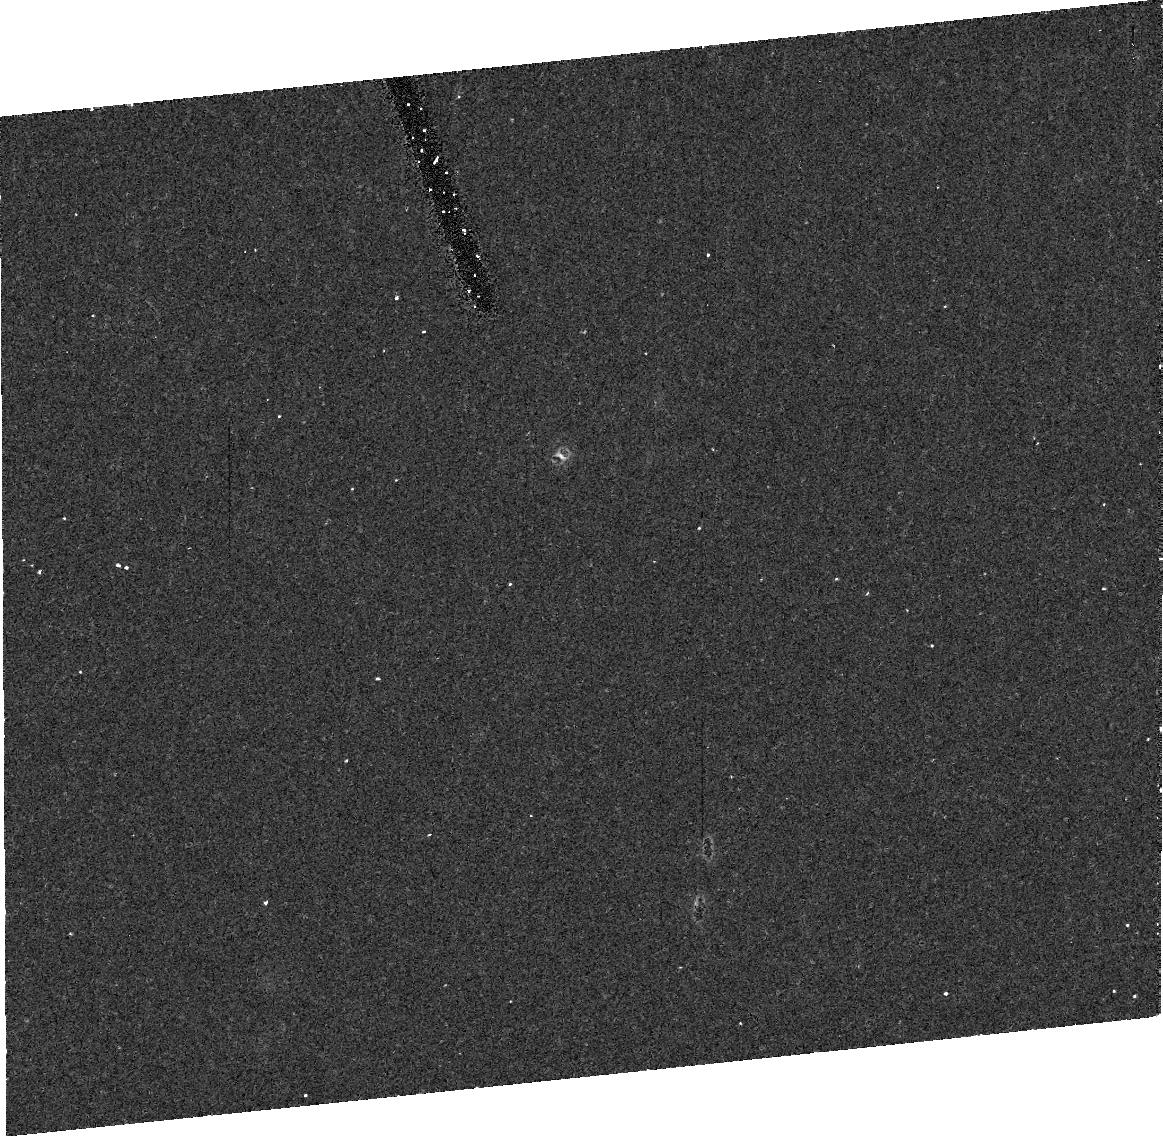
Target: KBO1999RZ253. Instrument: ACS/HRC. Filter: F775W. Exposure: 17 min. Observation ID: j8sn10020

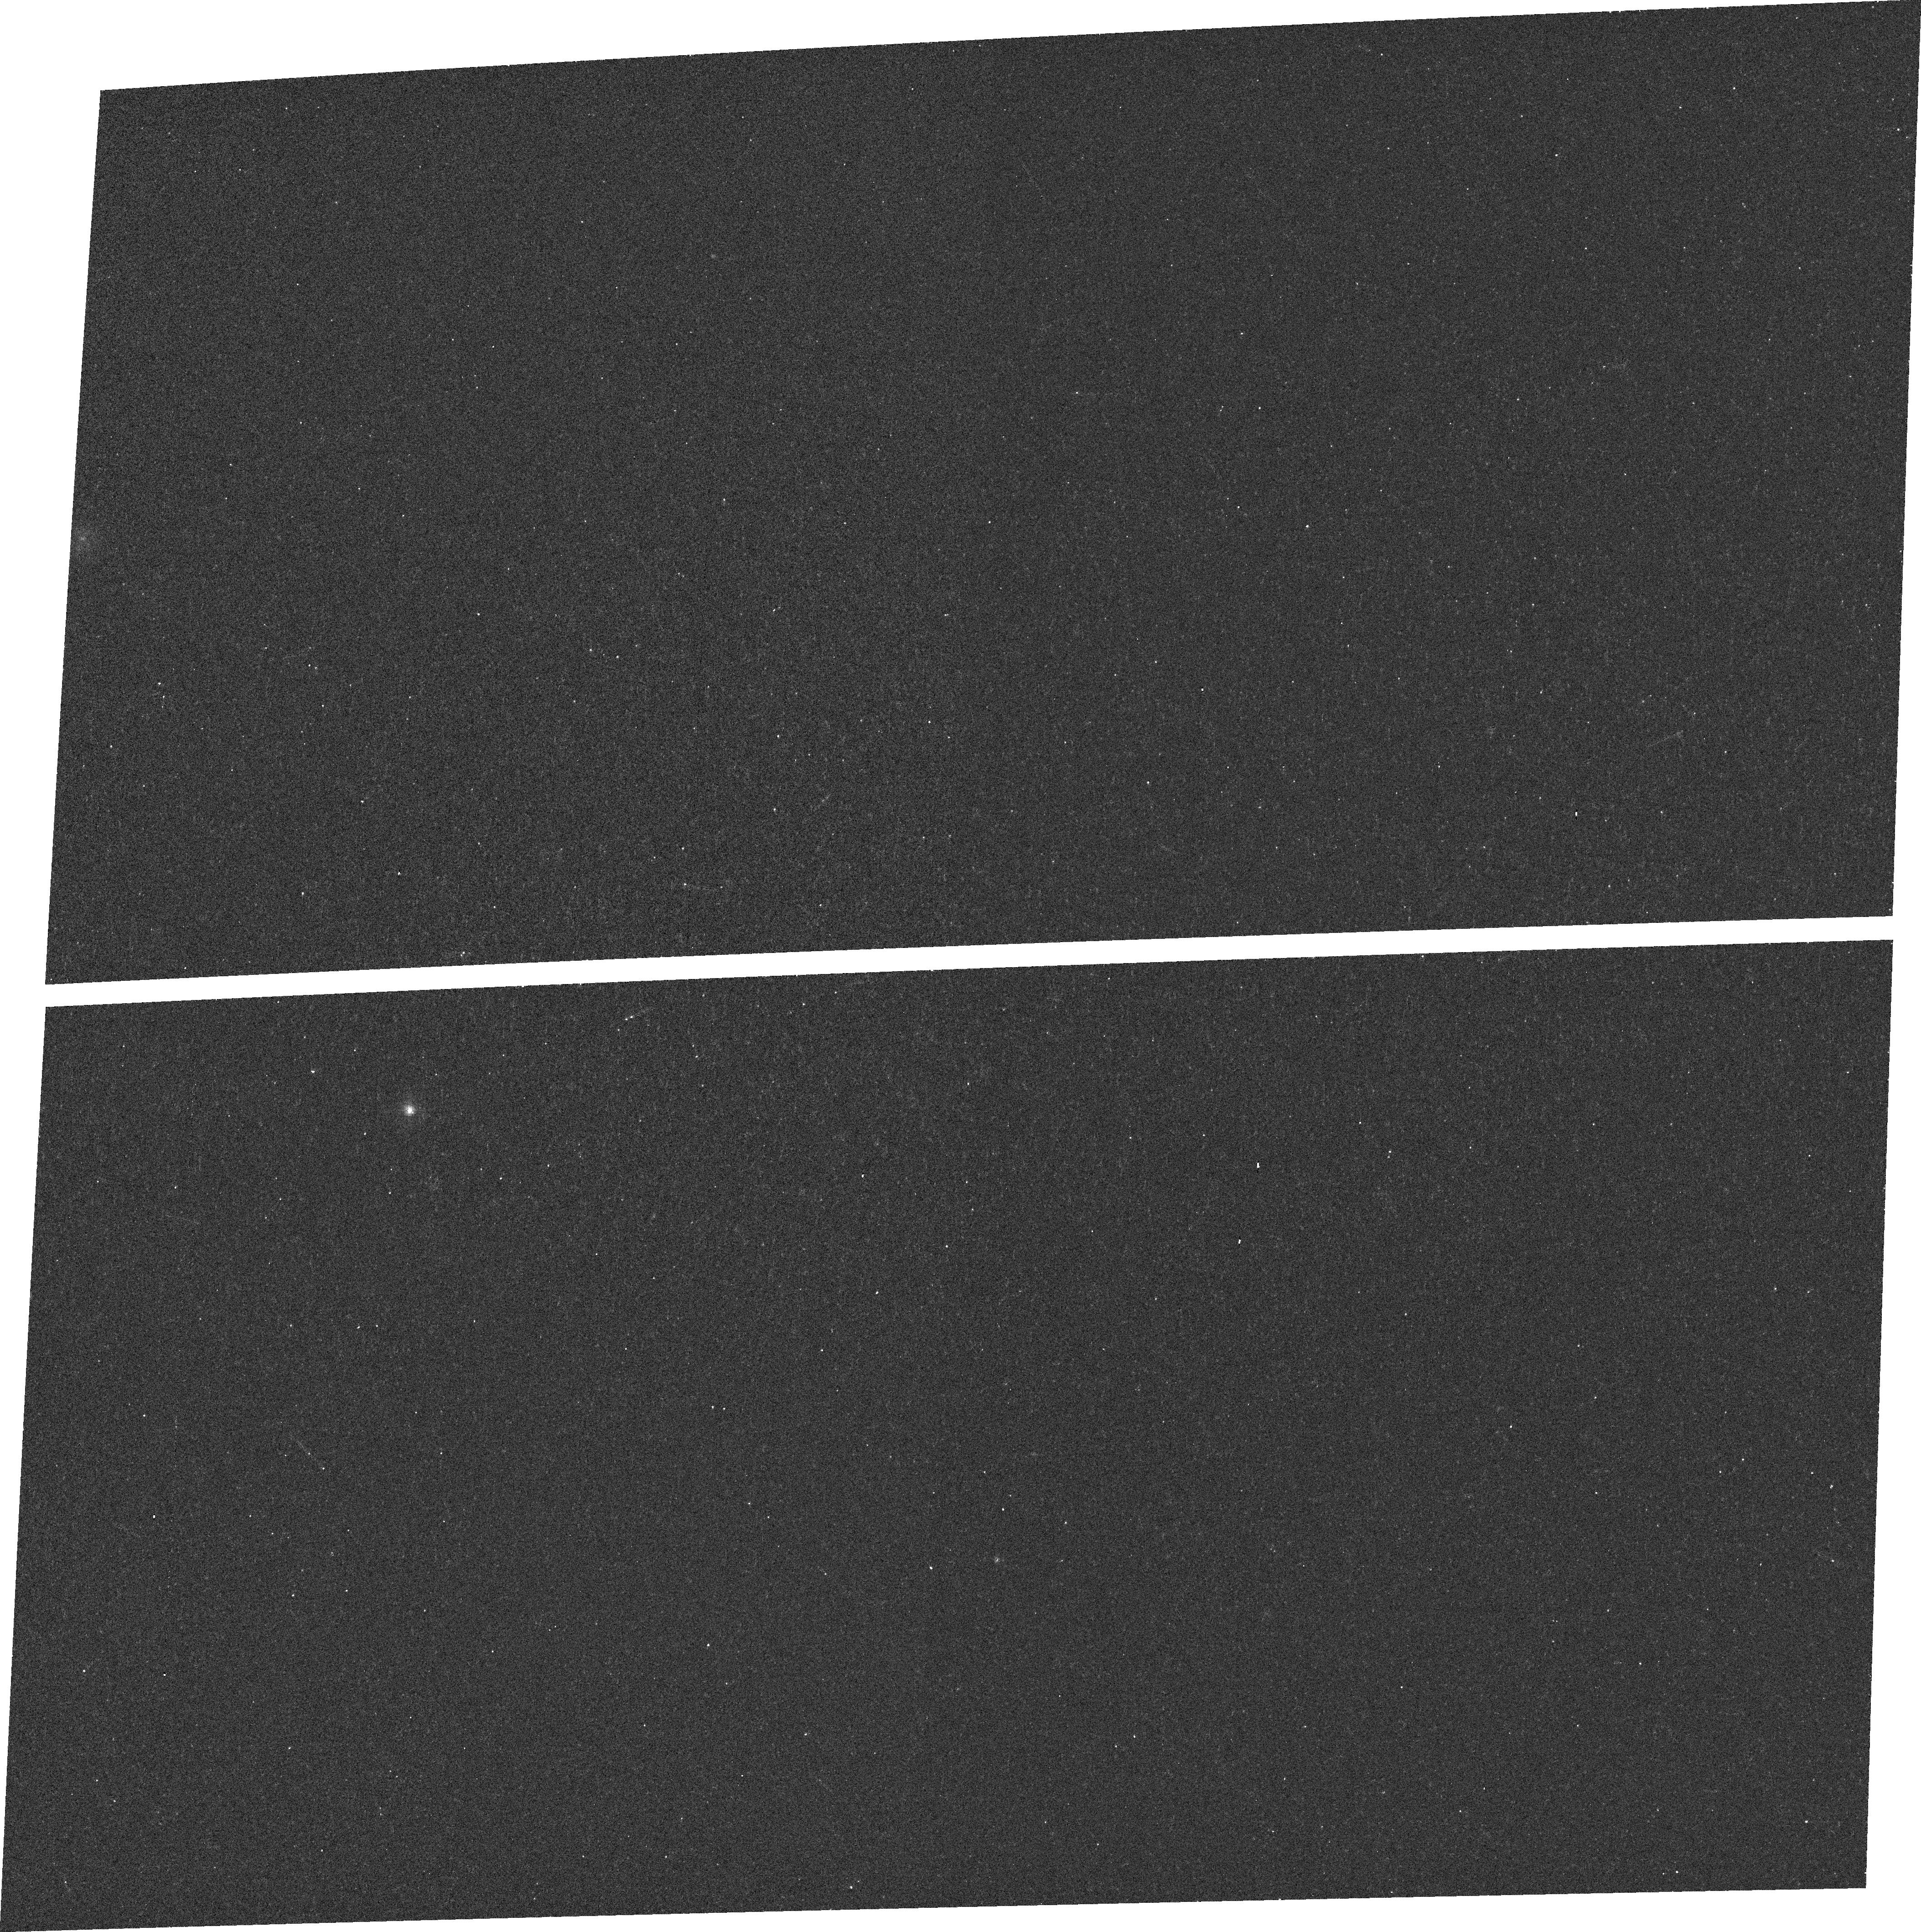
Target: field at RA 332.879°, Dec -11.721°. Instrument: ACS/WFC. Filter: F502N. Exposure: 12 min. Observation ID: j8sn30030

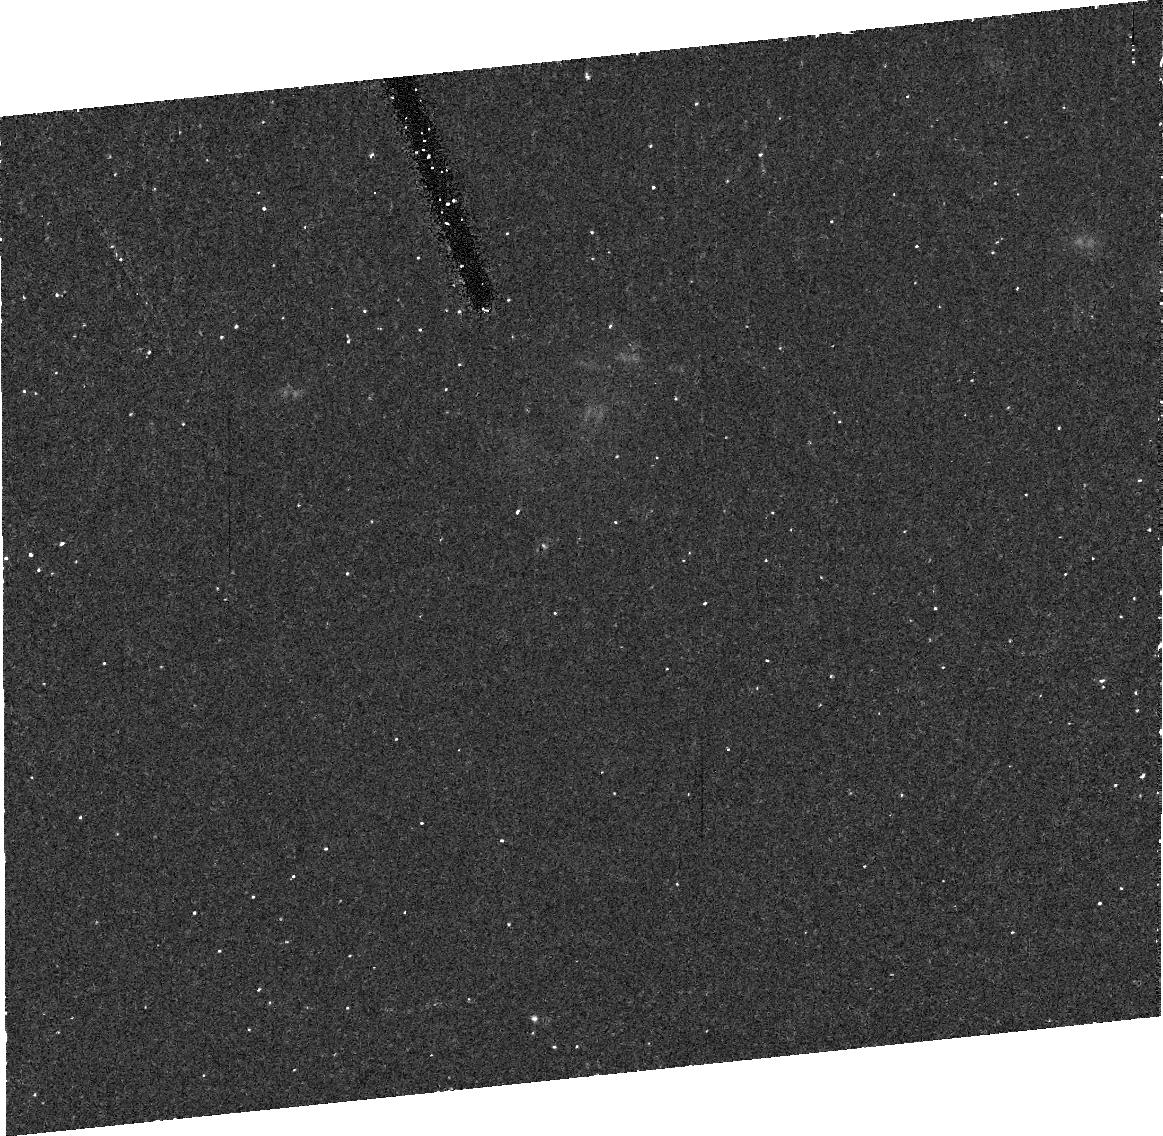
Target: KBO1999RZ253. Instrument: ACS/HRC. Filter: F475W. Exposure: 20 min. Observation ID: j8sn30010

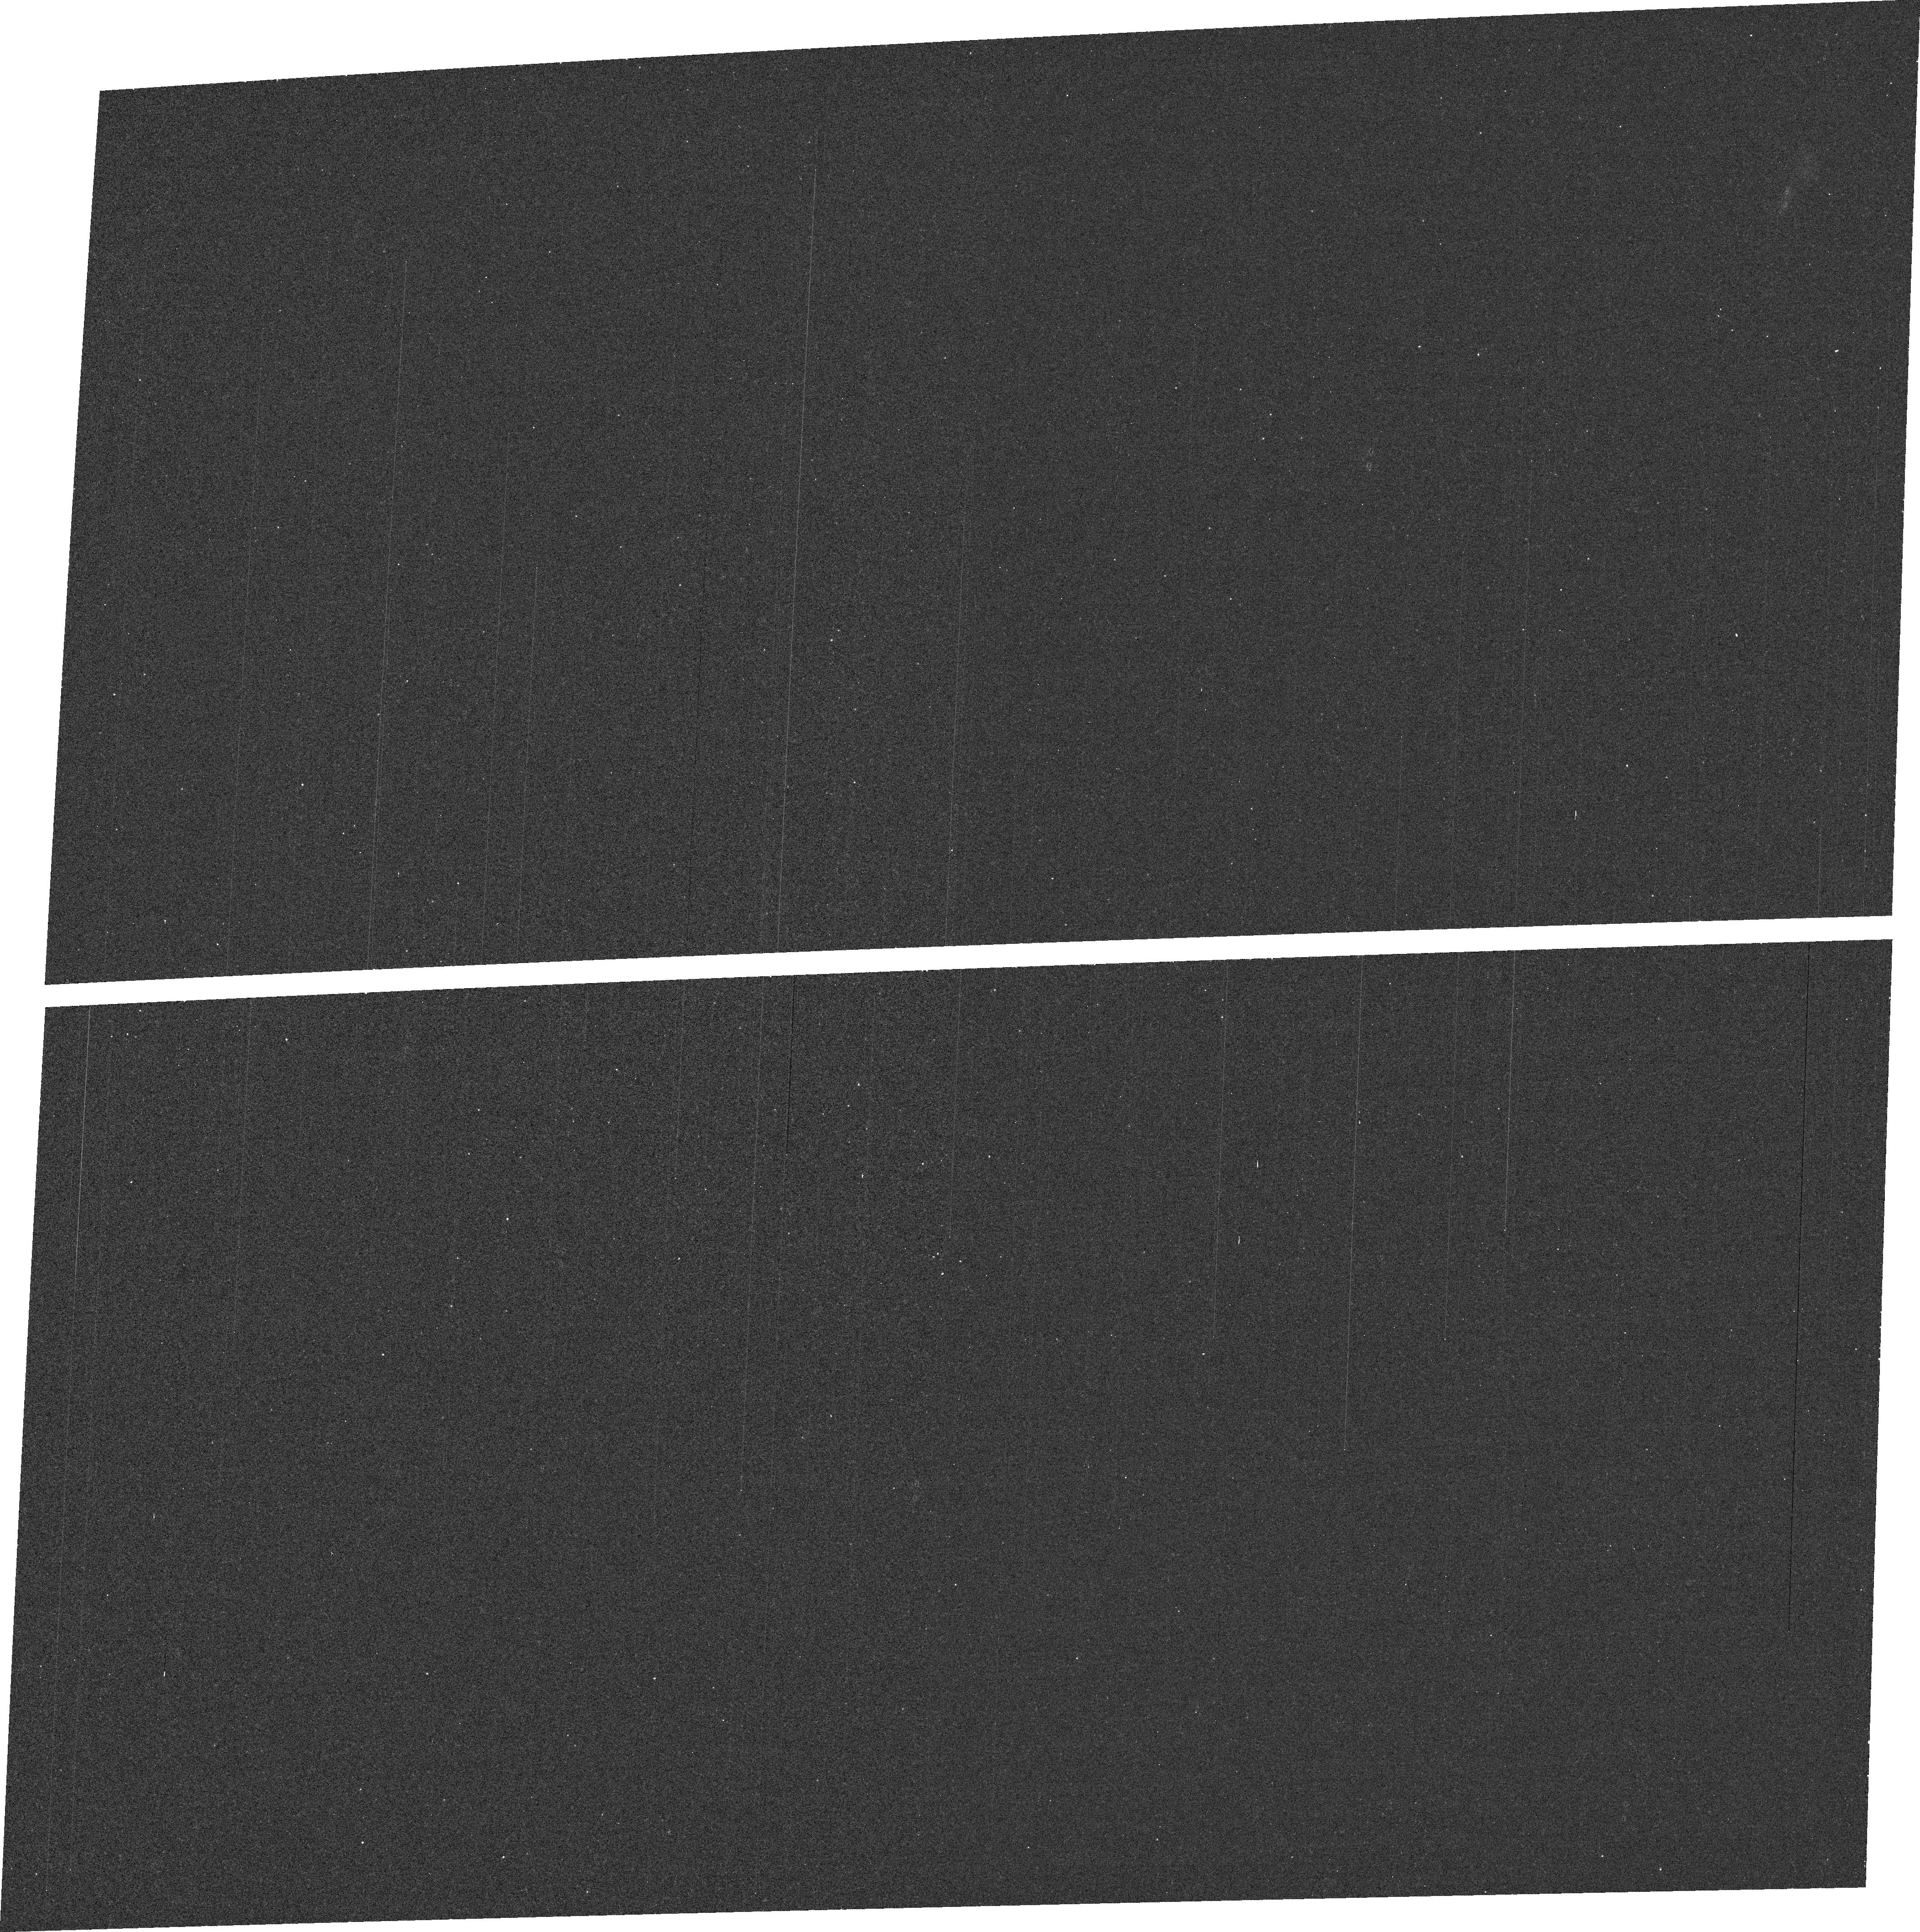
Target: field at RA 333.856°, Dec -11.392°. Instrument: ACS/WFC. Filter: F502N+CLEAR2L. Exposure: 12 min. Observation ID: j8sn10030

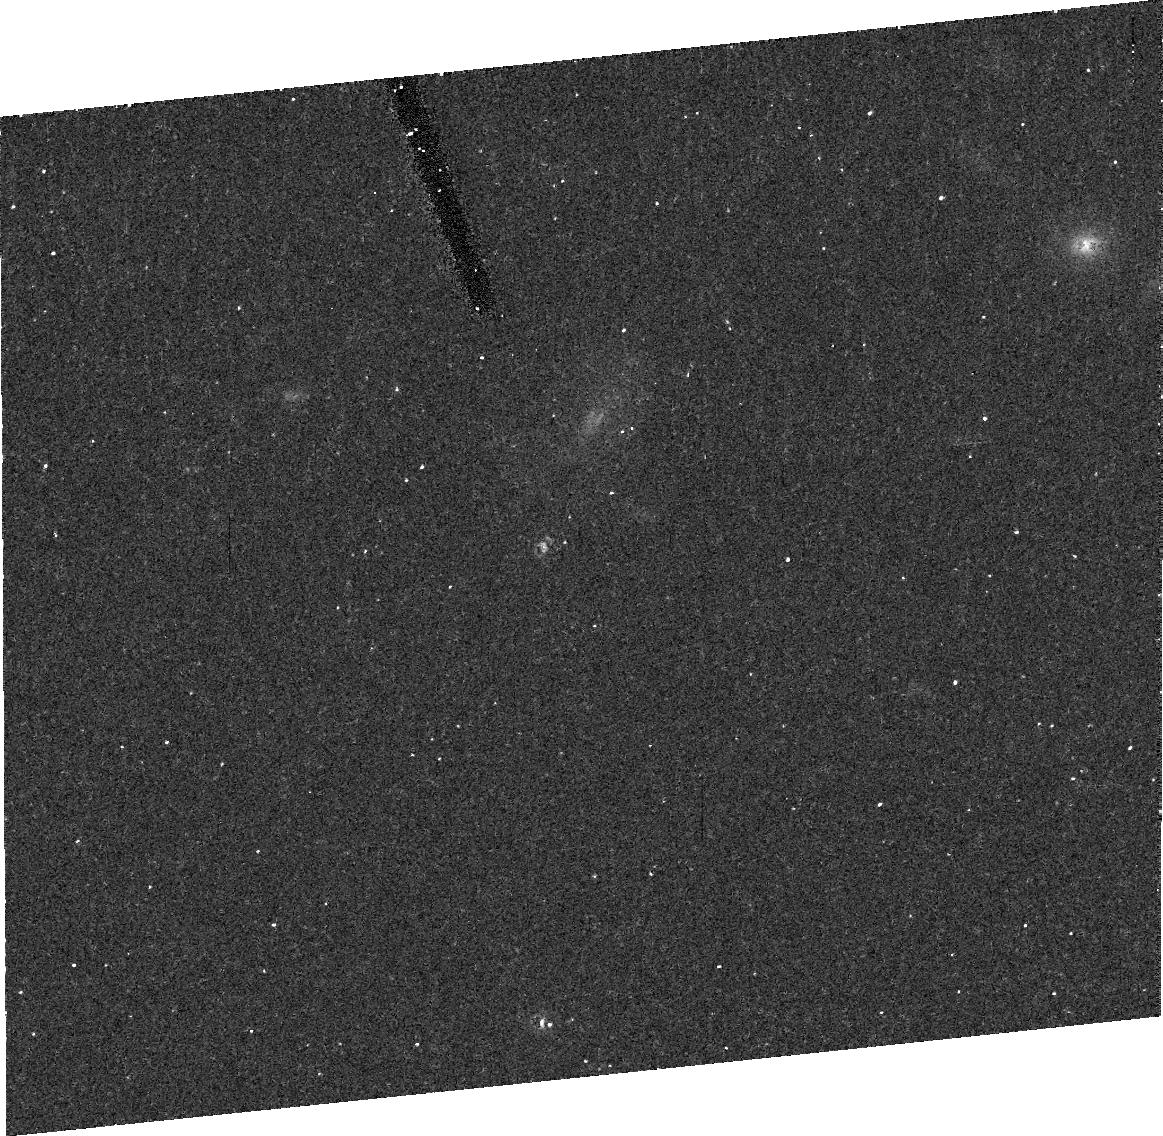
Target: KBO1999RZ253. Instrument: ACS/HRC. Filter: F775W. Exposure: 17 min. Observation ID: j8sn30020

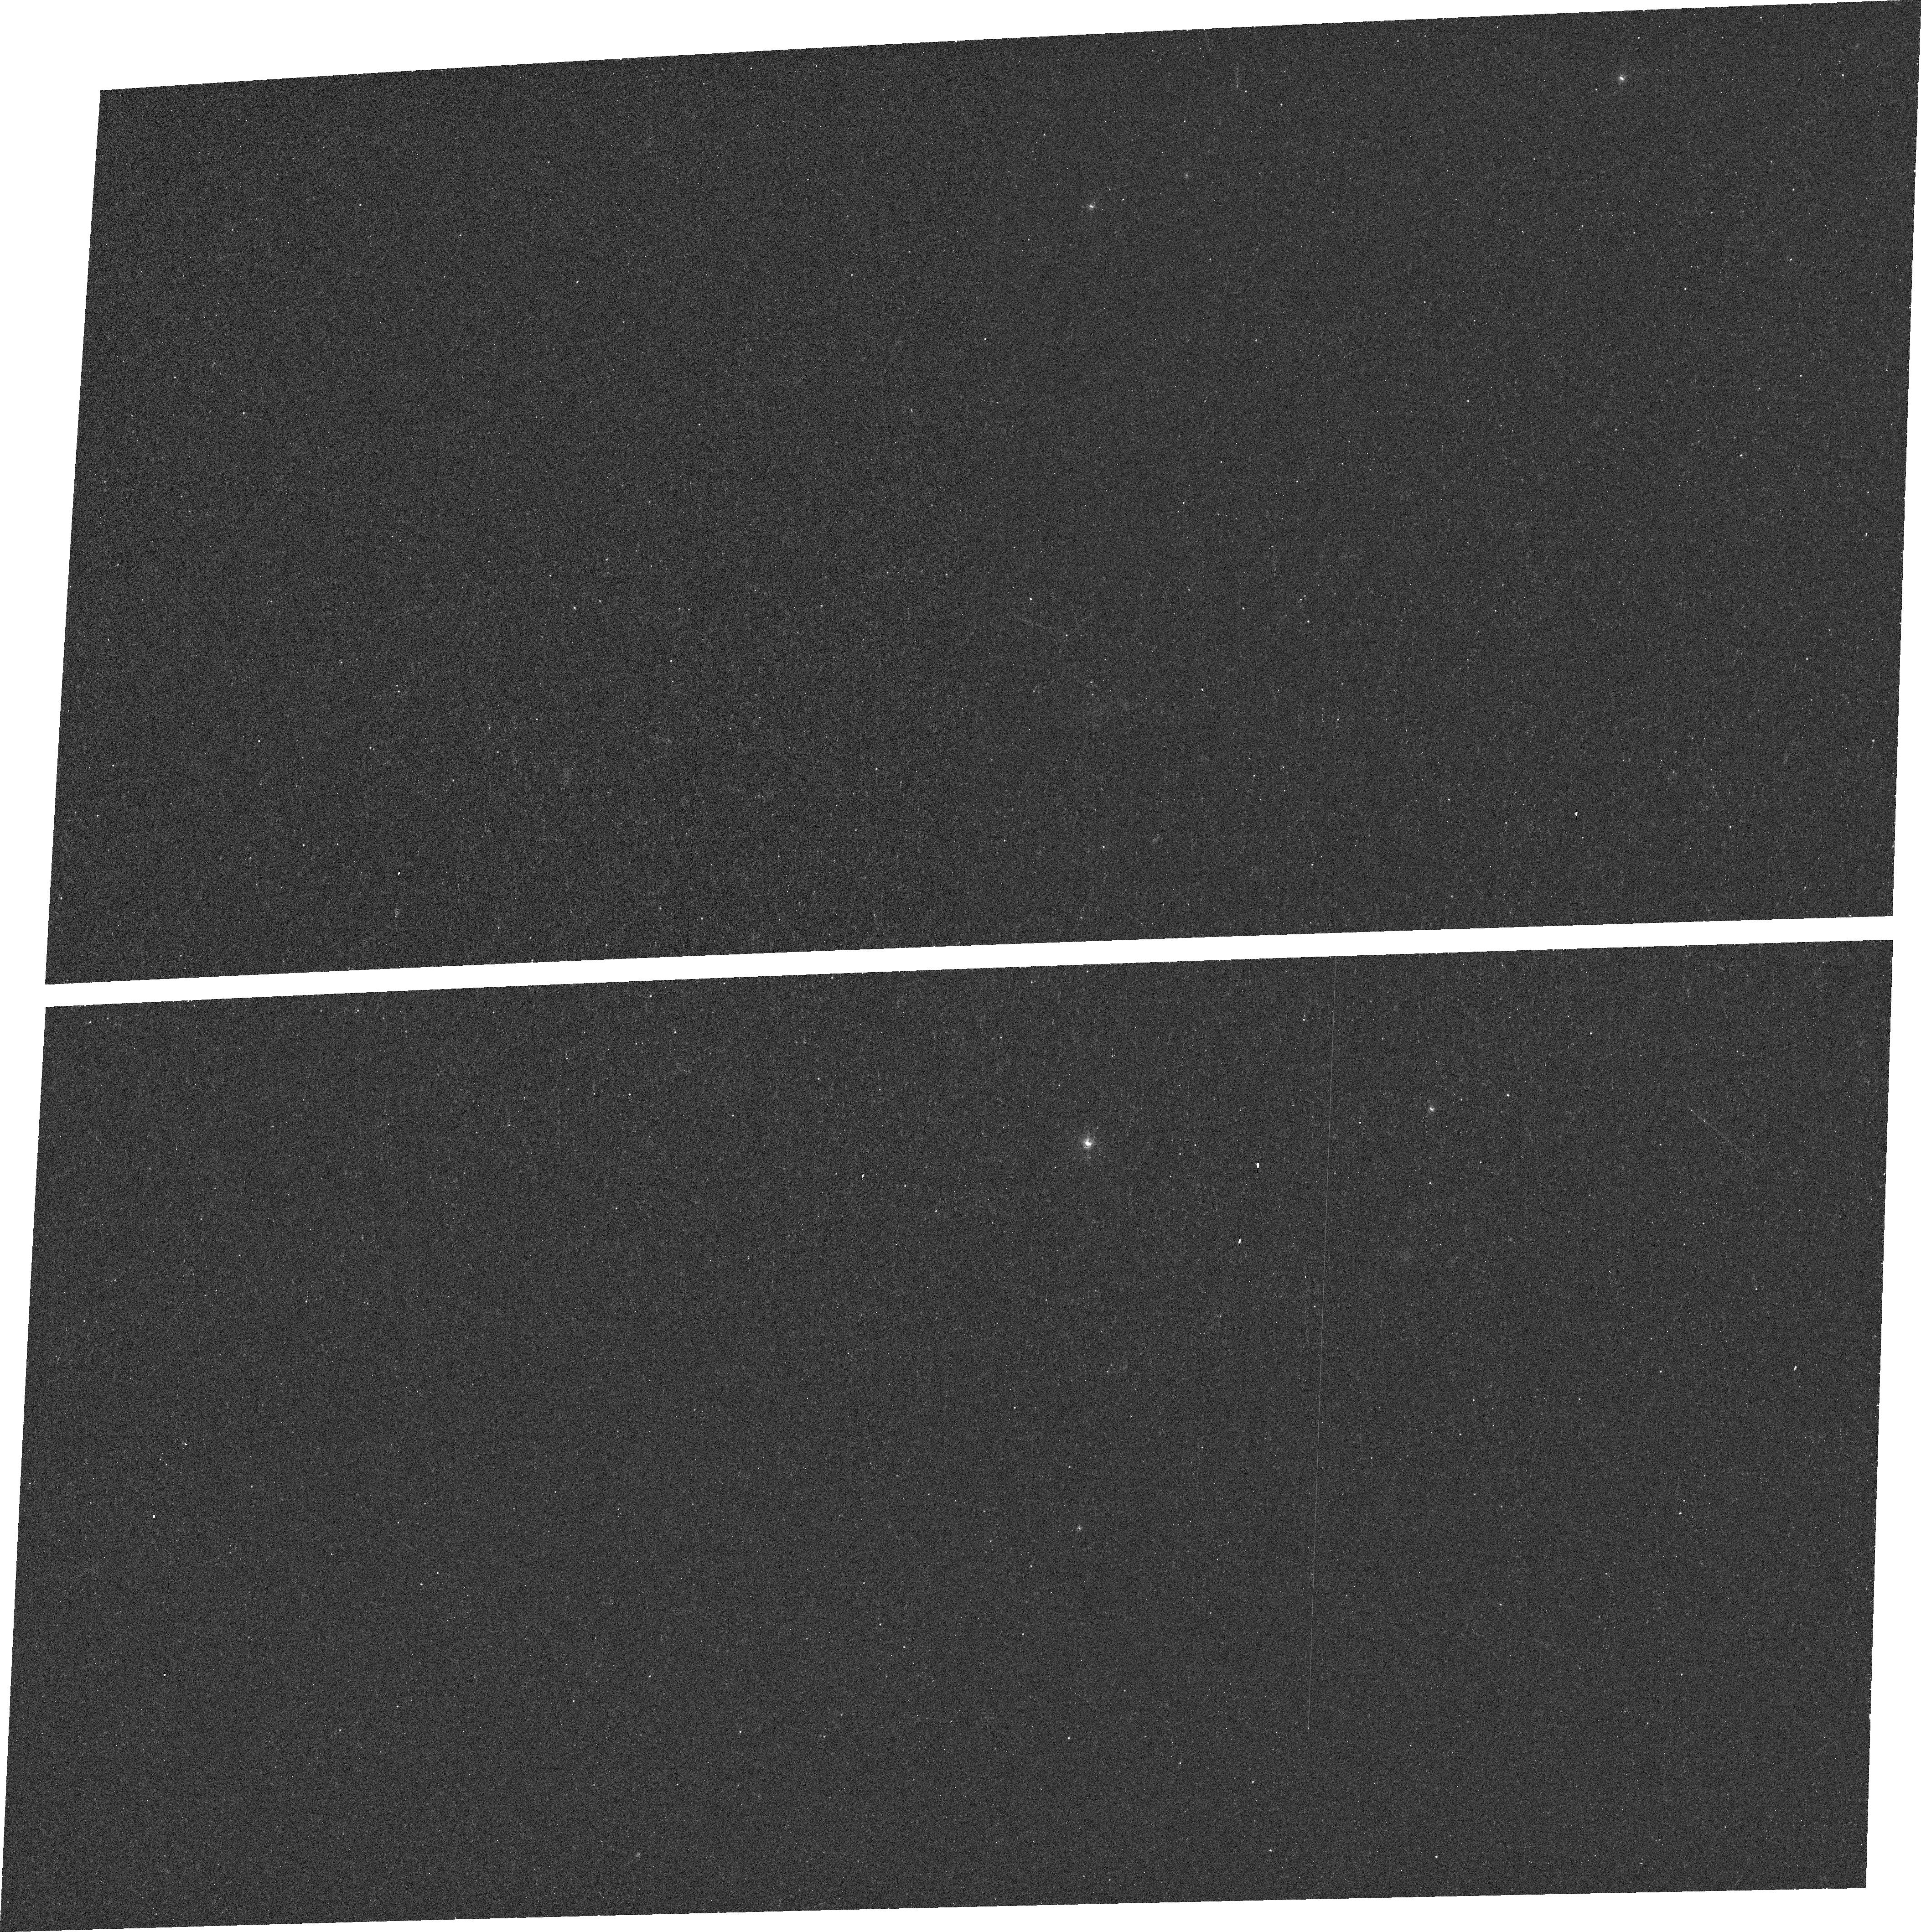
Target: field at RA 332.925°, Dec -11.702°. Instrument: ACS/WFC. Filter: F502N. Exposure: 12 min. Observation ID: j8sn40030

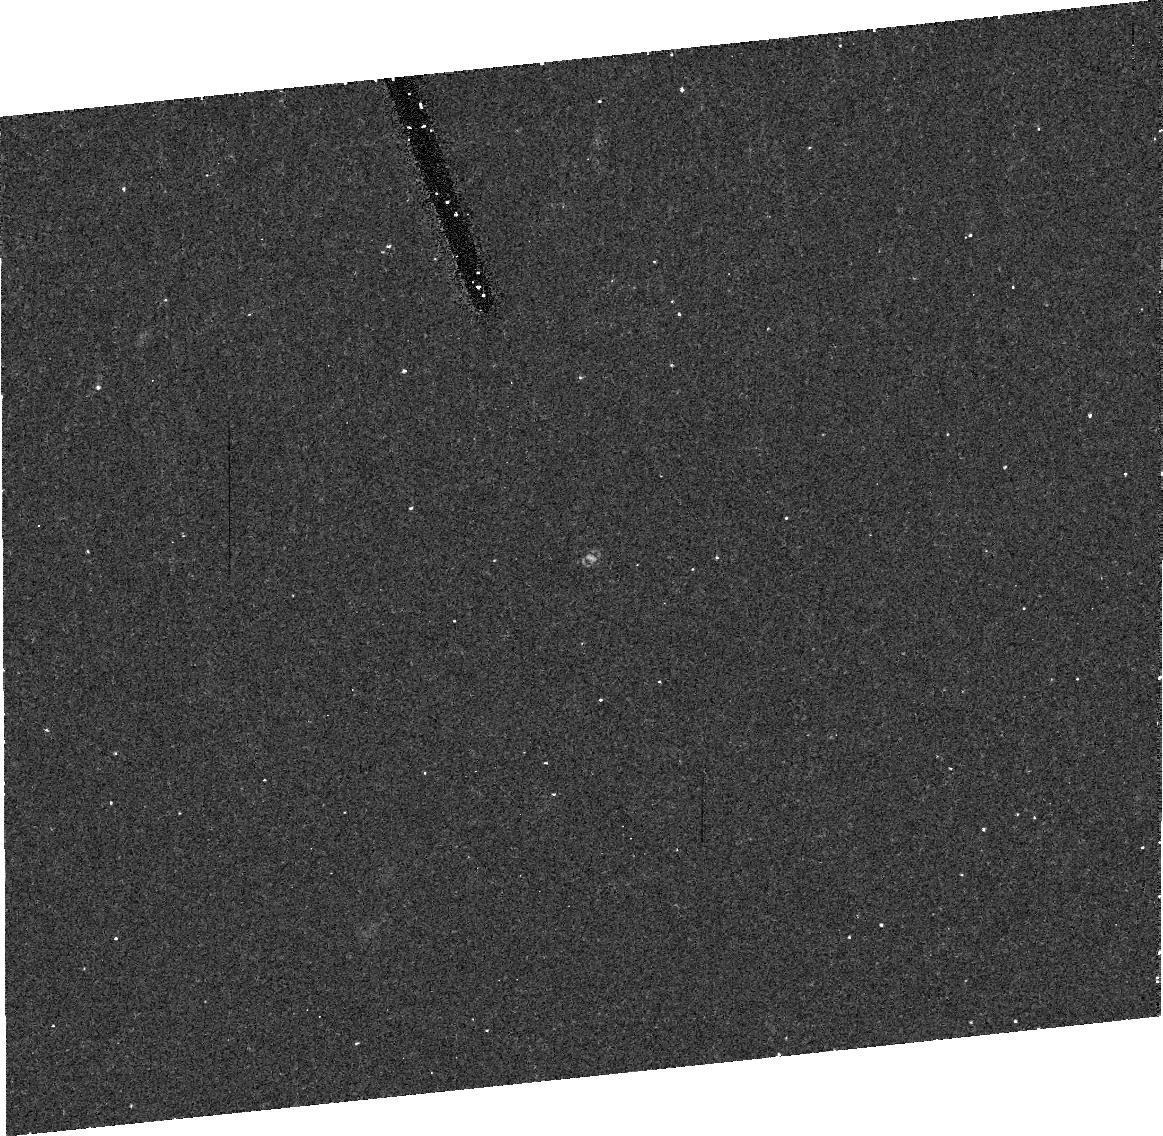
Target: KBO1999RZ253. Instrument: ACS/HRC. Filter: F775W. Exposure: 17 min. Observation ID: j8sn40020

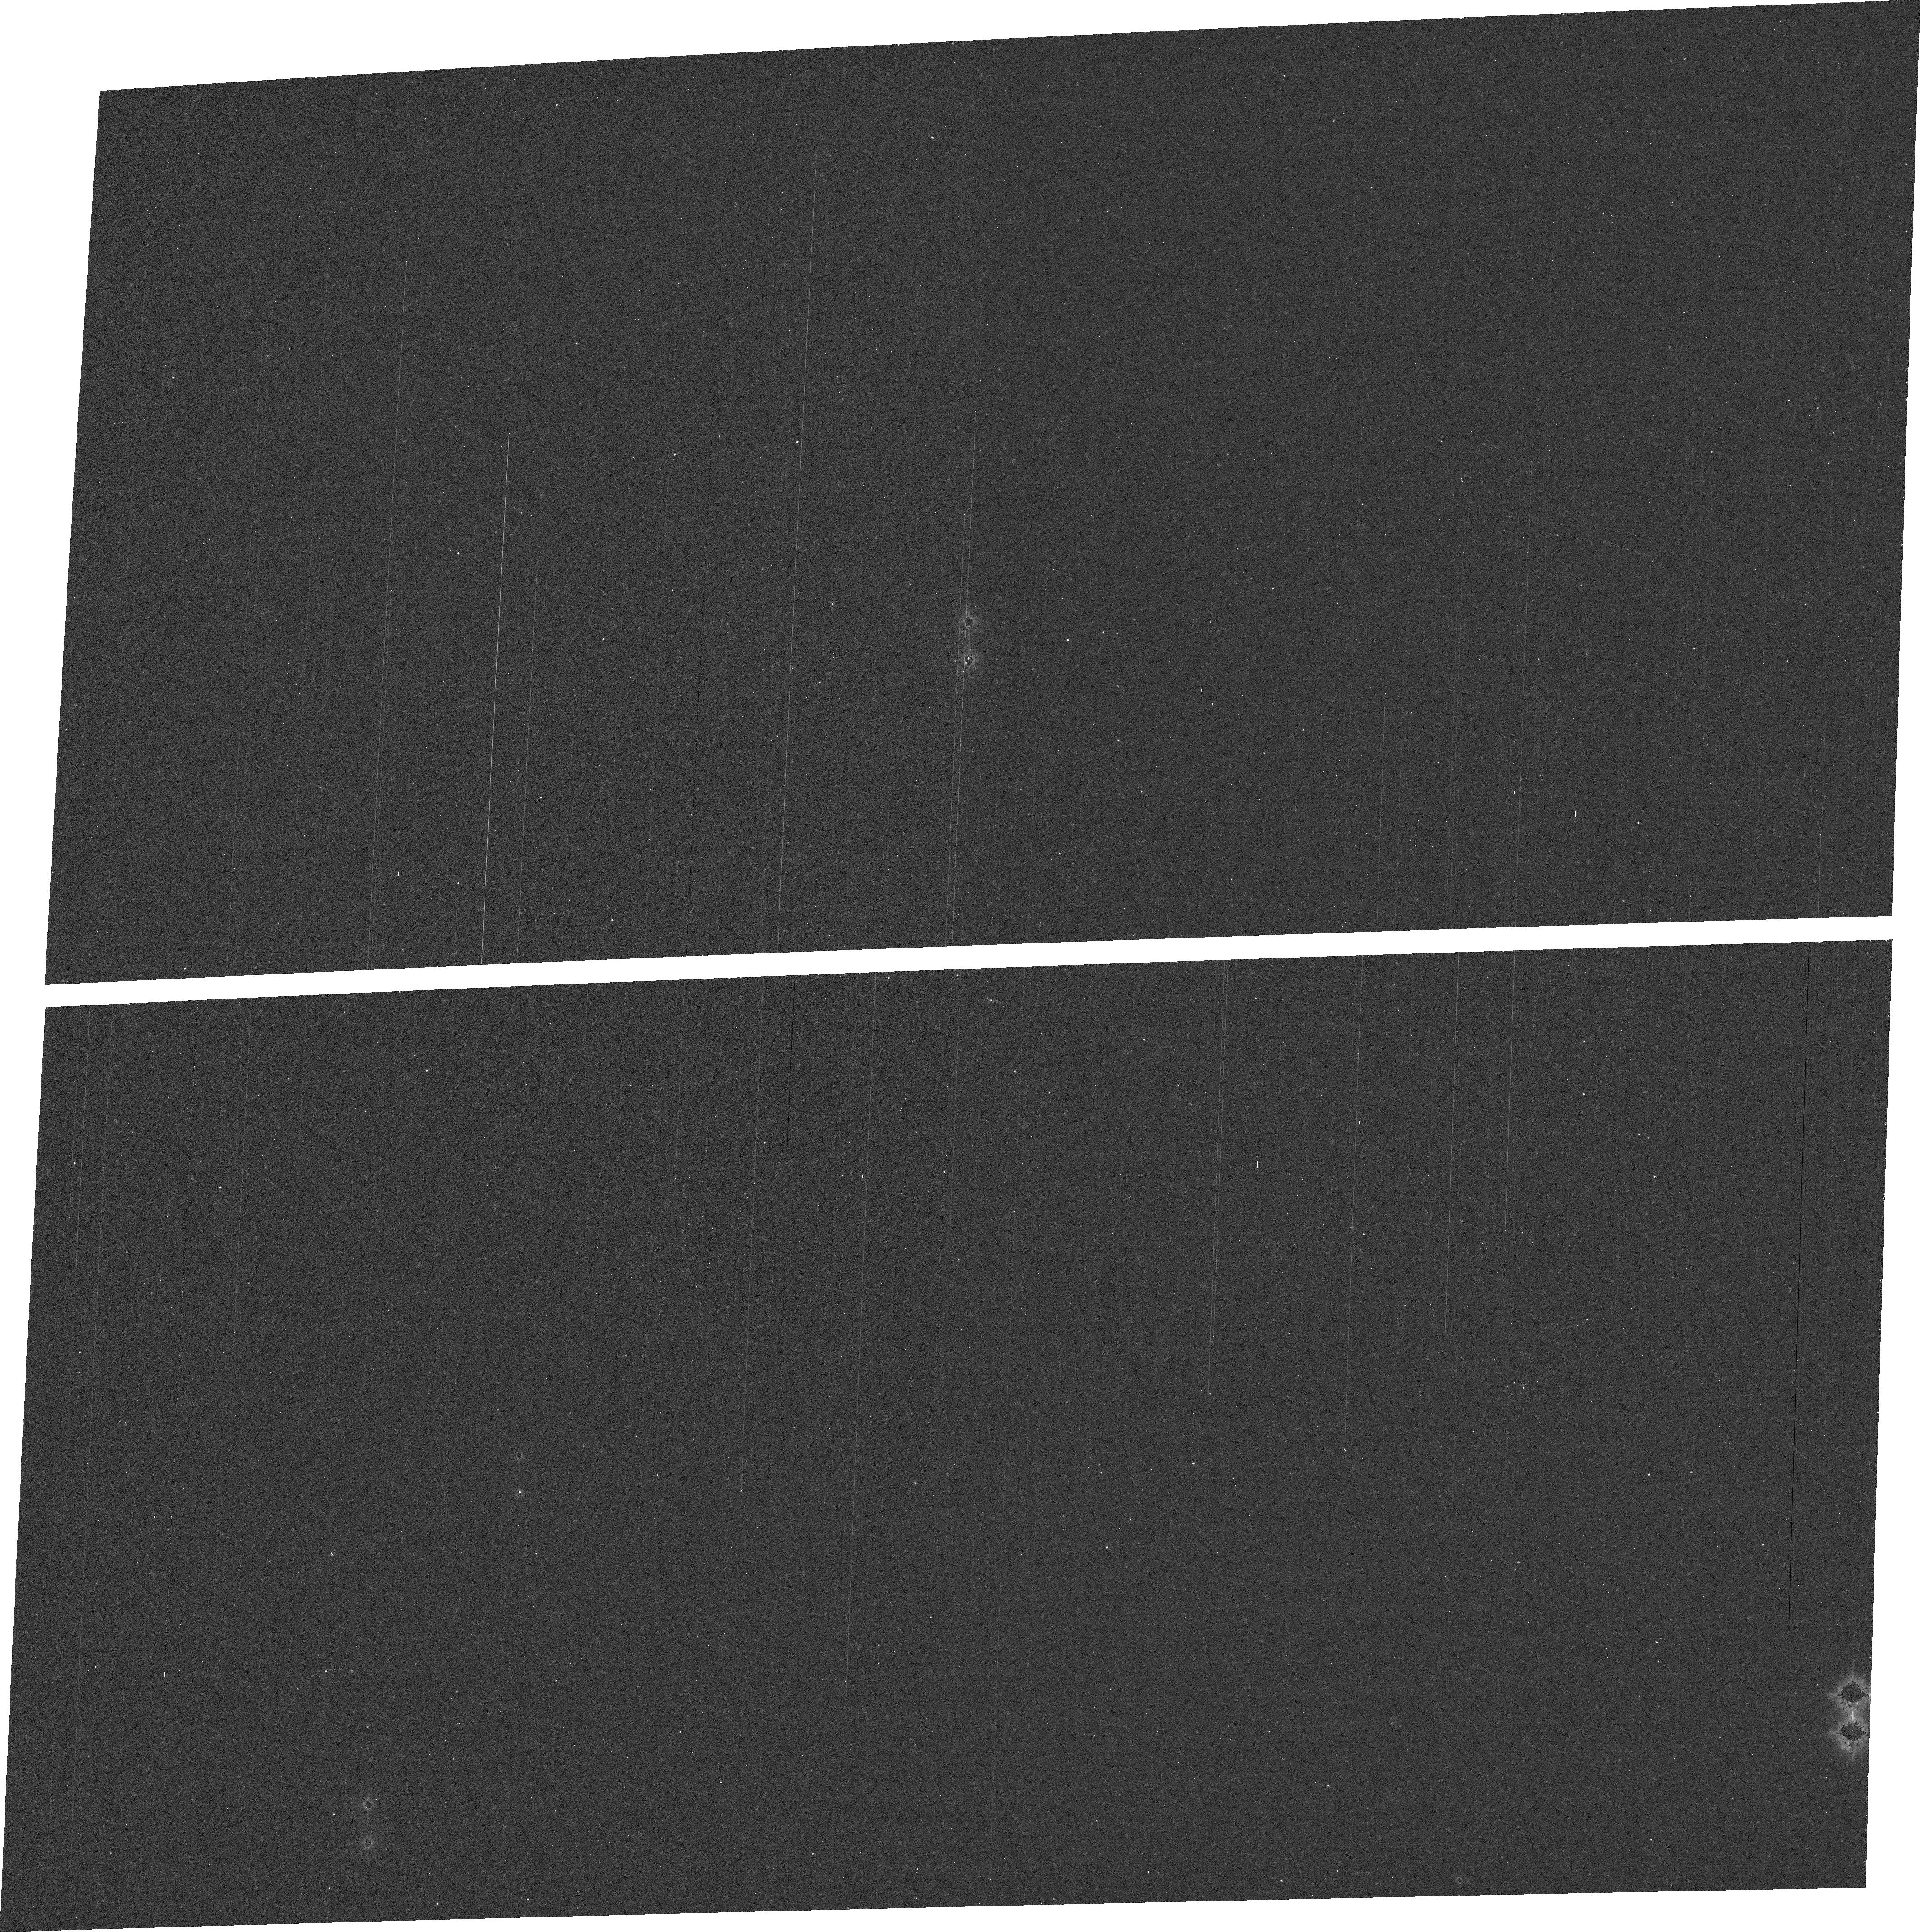
Target: field at RA 333.487°, Dec -11.508°. Instrument: ACS/WFC. Filter: F502N+CLEAR2L. Exposure: 12 min. Observation ID: j8sn20030

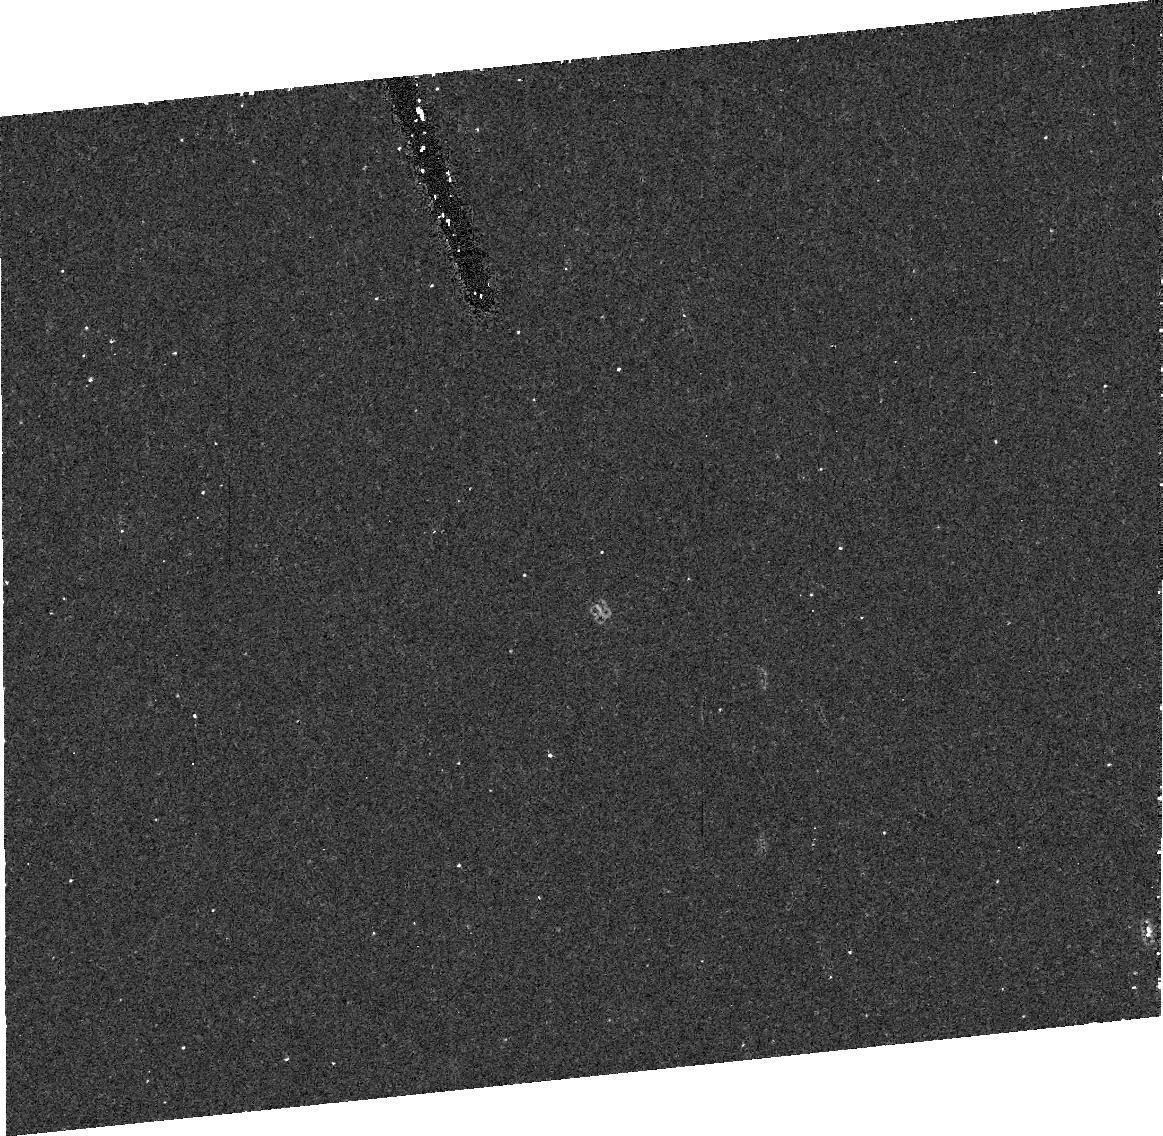
Target: KBO1999RZ253. Instrument: ACS/HRC. Filter: F775W. Exposure: 17 min. Observation ID: j8sn20020

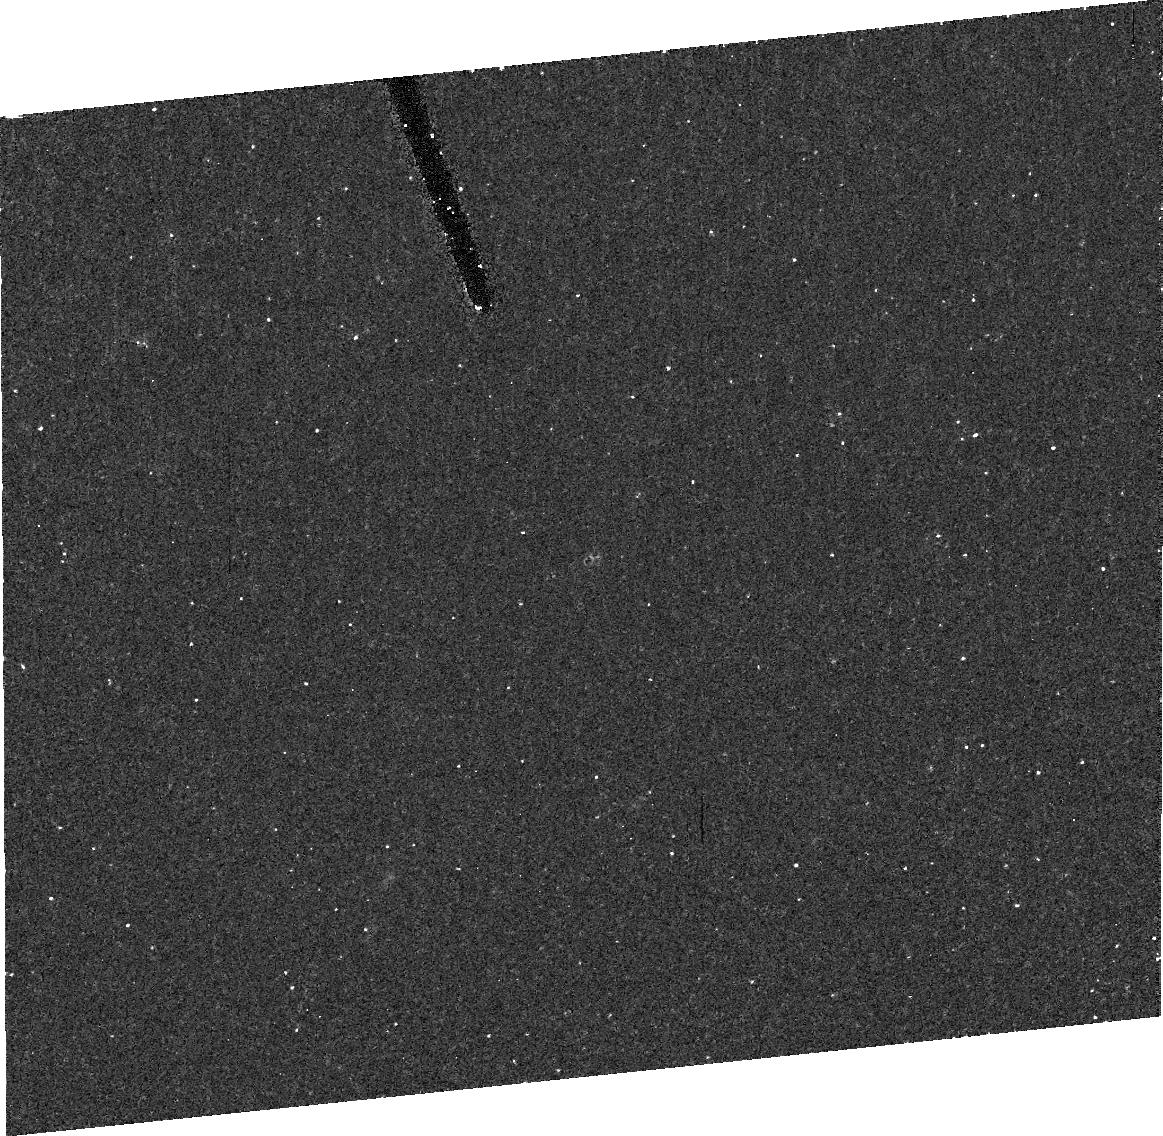
Target: KBO1999RZ253. Instrument: ACS/HRC. Filter: F475W. Exposure: 20 min. Observation ID: j8sn40010

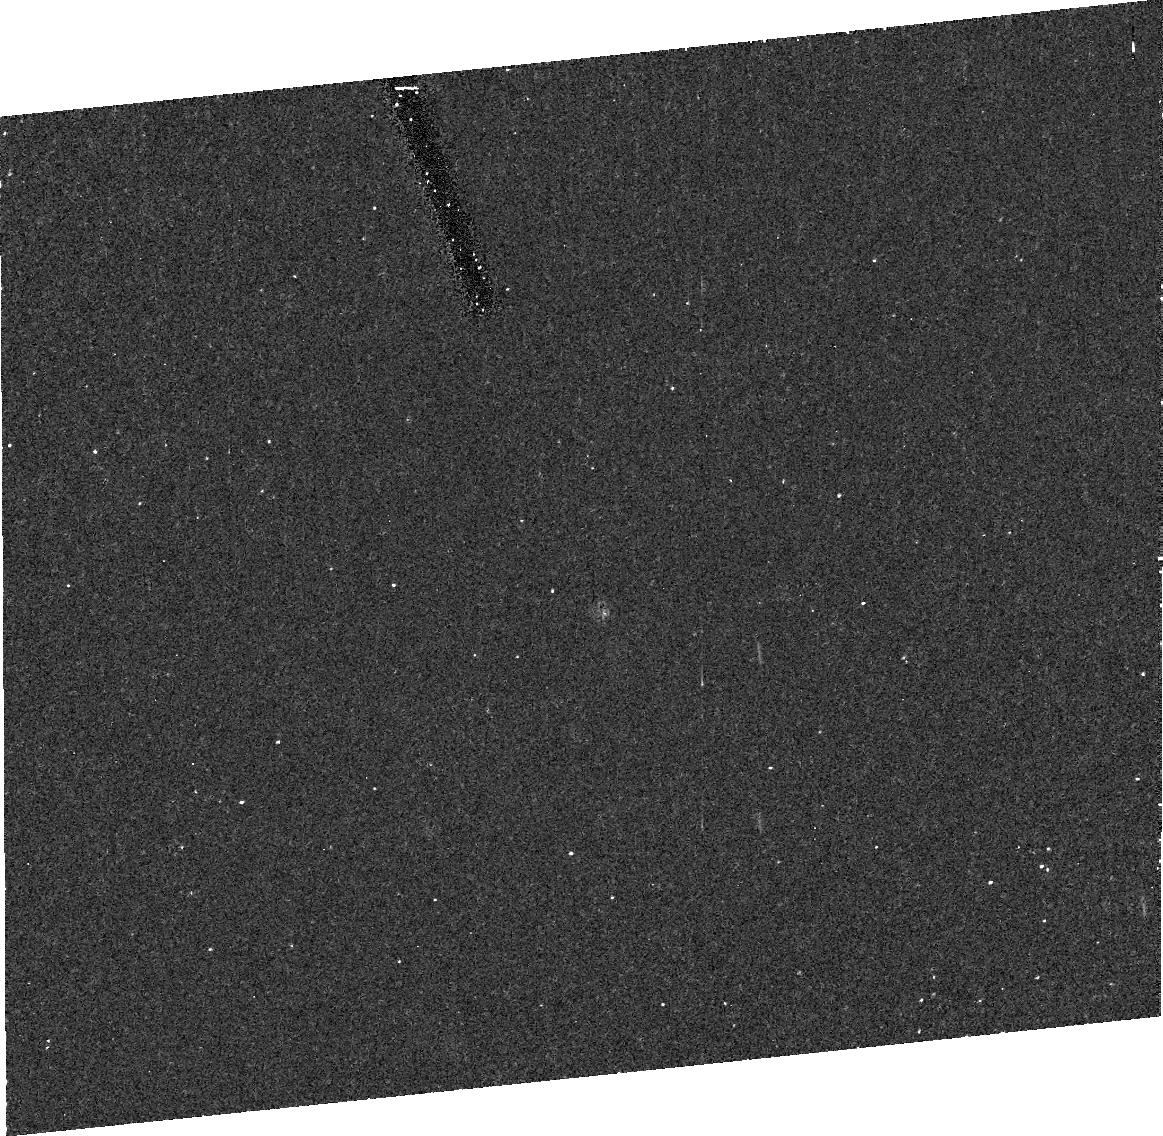
Target: KBO1999RZ253. Instrument: ACS/HRC. Filter: F475W. Exposure: 20 min. Observation ID: j8sn20010

The Orbit of a Newly Discovered Transneptunian Binary (PI: Noll, Keith S.)

We have recently discovered a binary companion to the transneptunian object (TNO) 1999 RZ253. We are requesting rapid followup observations during cycle 12 to make observations sufficient for a preliminary characterization of the orbital period, semimajor axis, eccentricity, and inclination. In particular, it is urgent to determine if this object is a candidate for observable mutual events in the near future, a possibility that would greatly add to its scientific interest. The study of TNBs is in a stage of explosive growth, fueled in large part by the capabilities of HST that we seek to exploit.